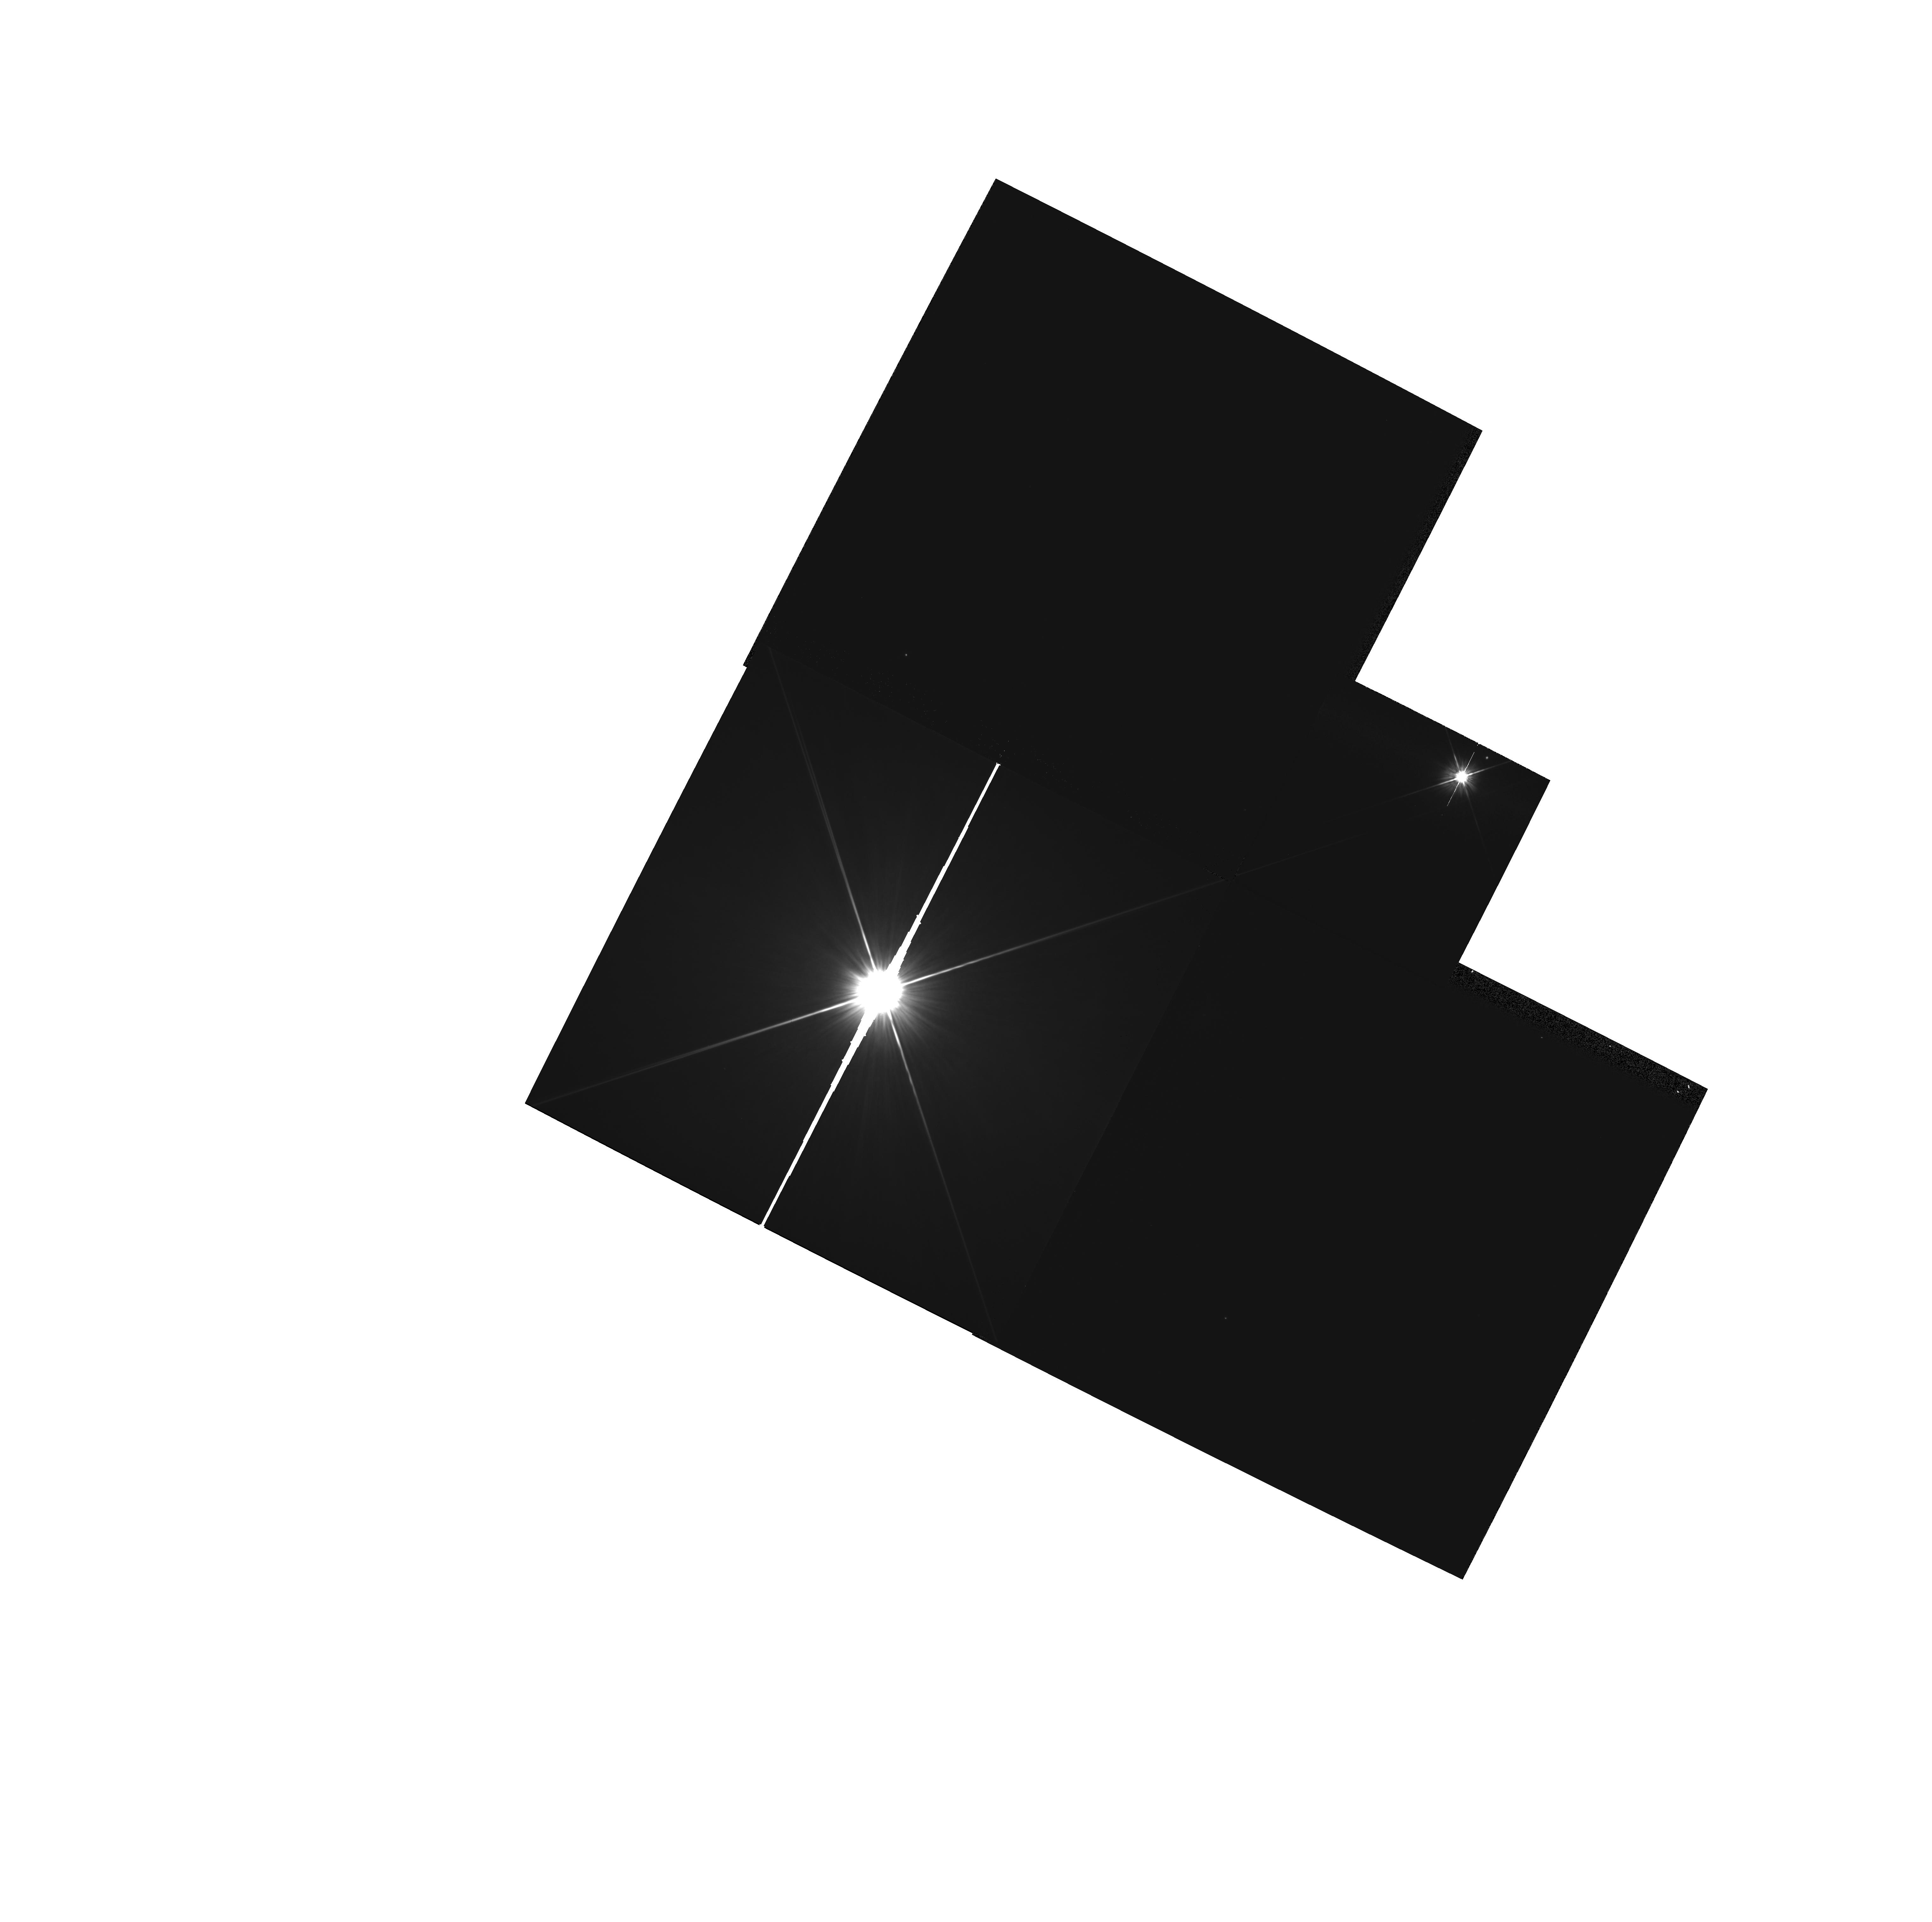
Target: HR-4368
Instrument: WFPC2/PC
Filter: F606W
Exposure: 1 min
Observation ID: hst_6225_02_wfpc2_pc_f606w_u2v502

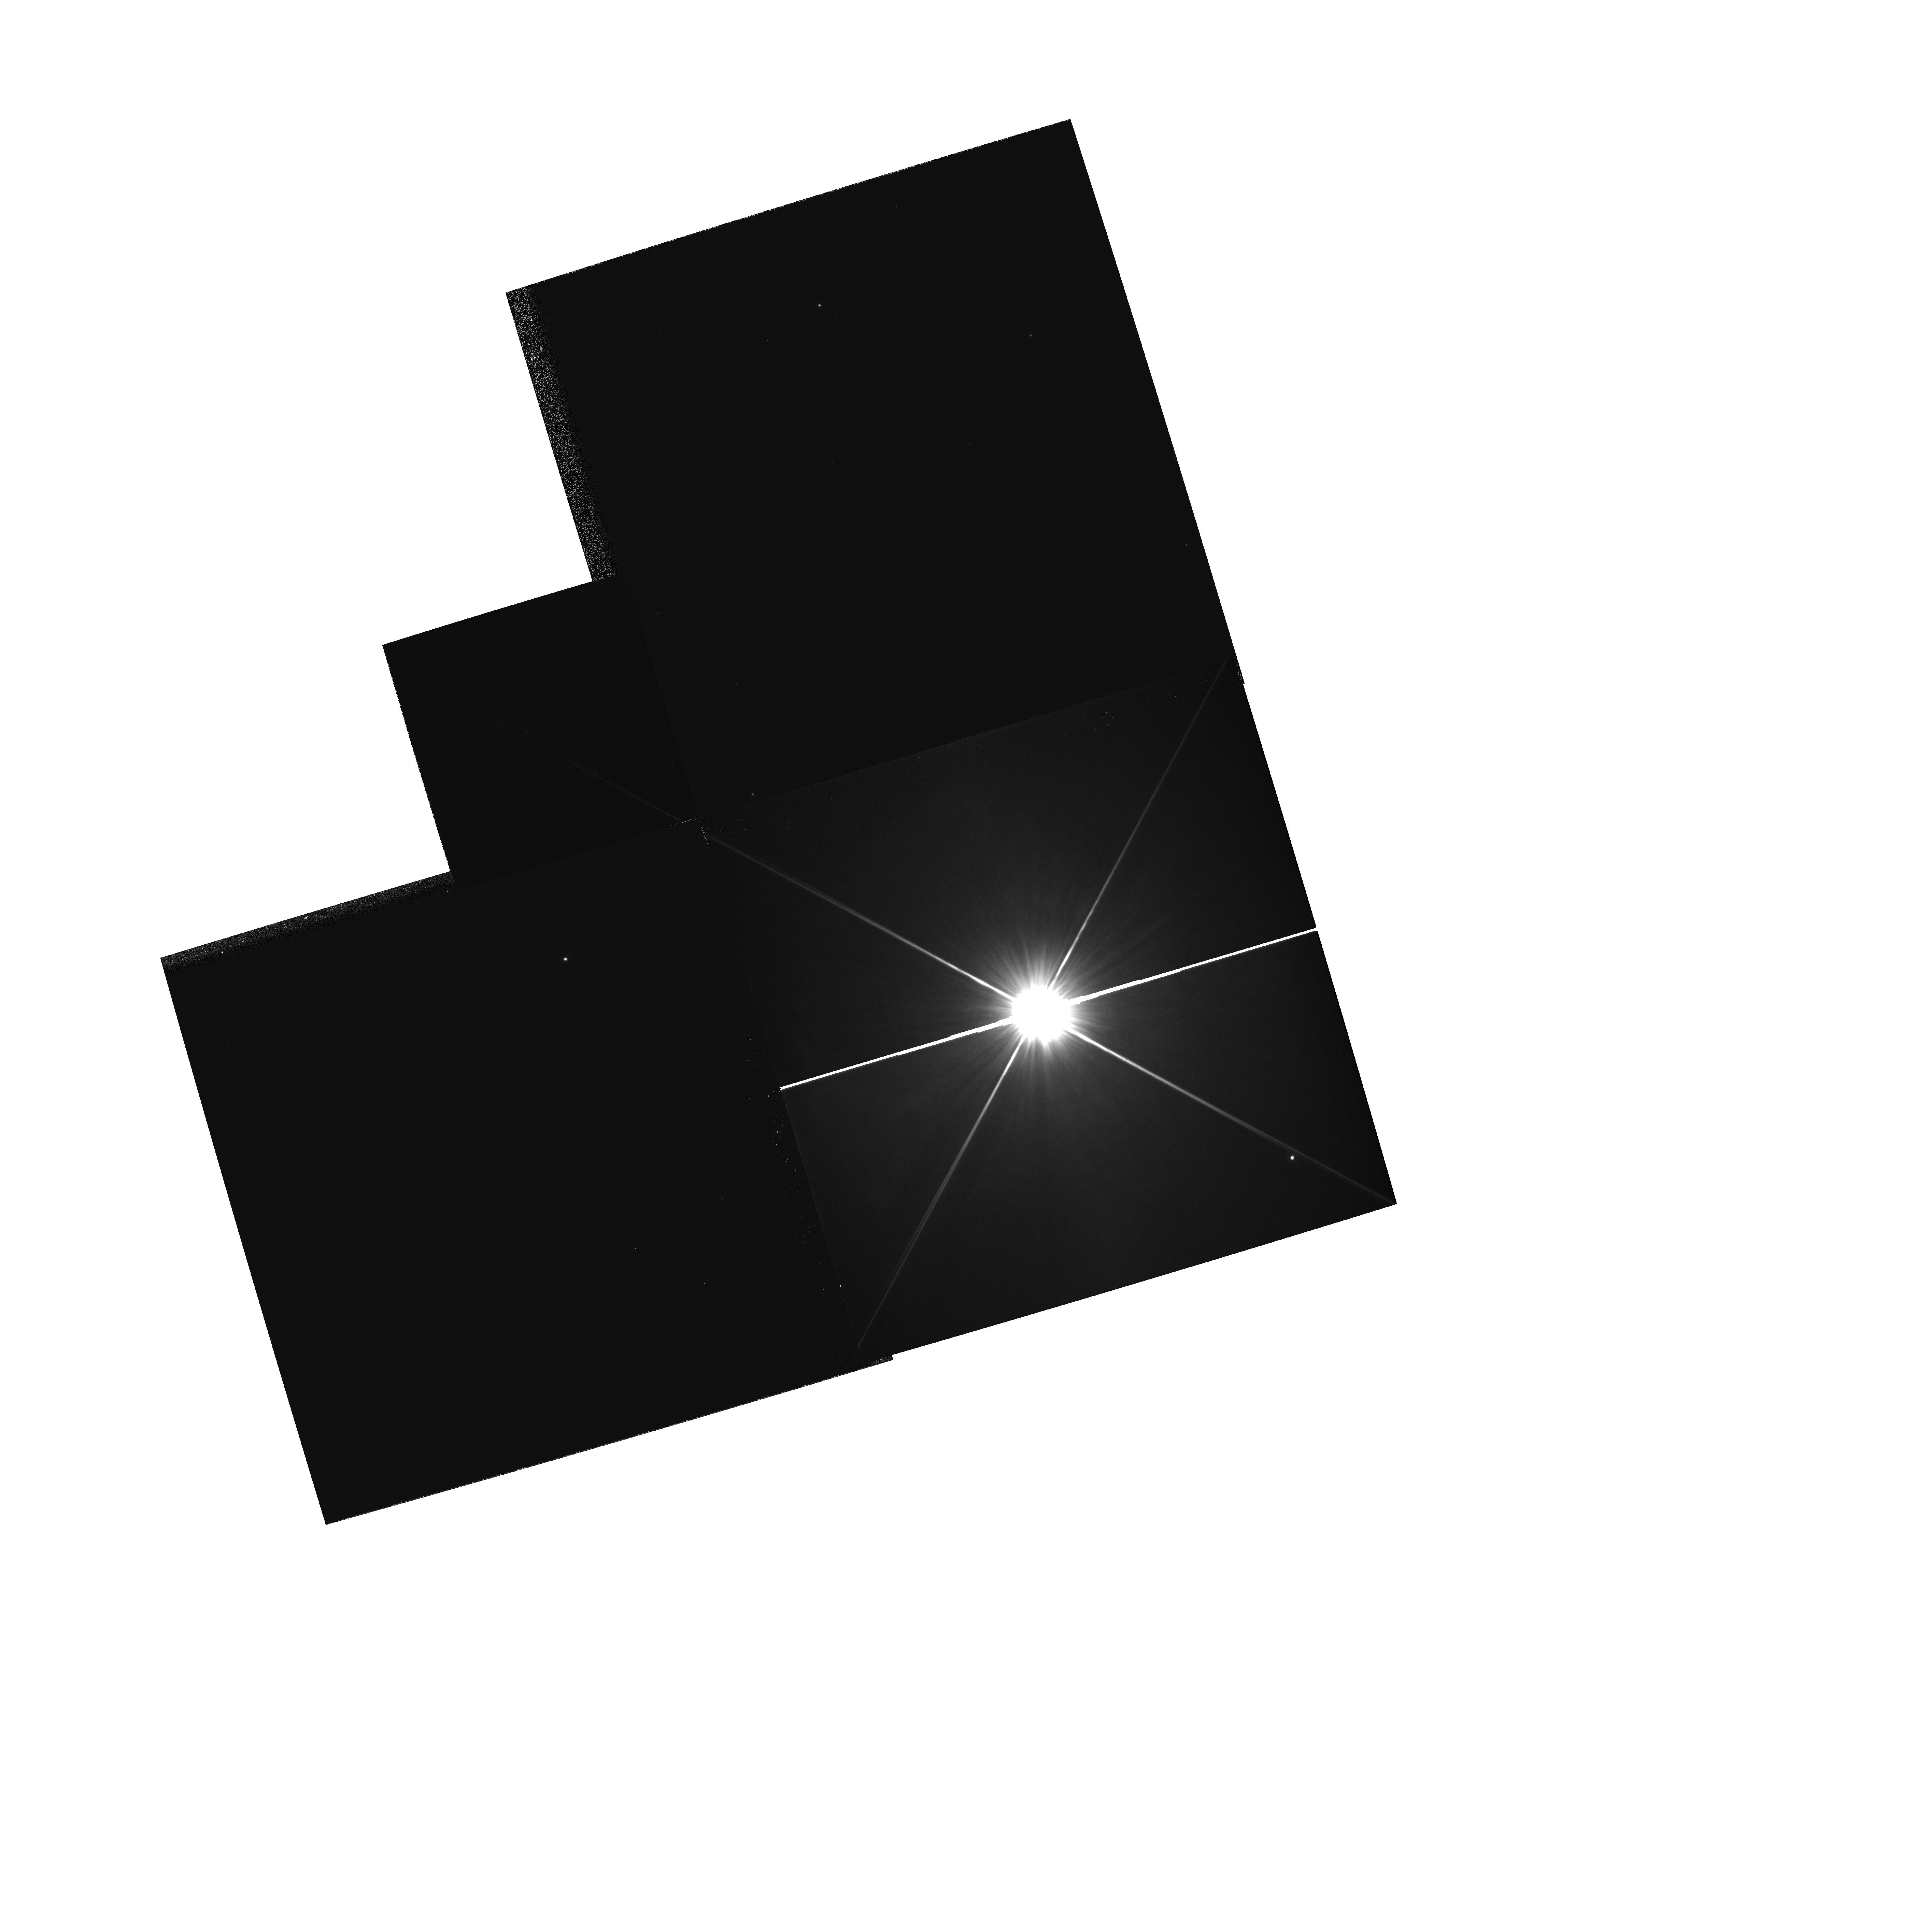
Target: HR-6123
Instrument: WFPC2/PC
Filter: F606W
Exposure: 1 min
Observation ID: hst_6225_03_wfpc2_pc_f606w_u2v503

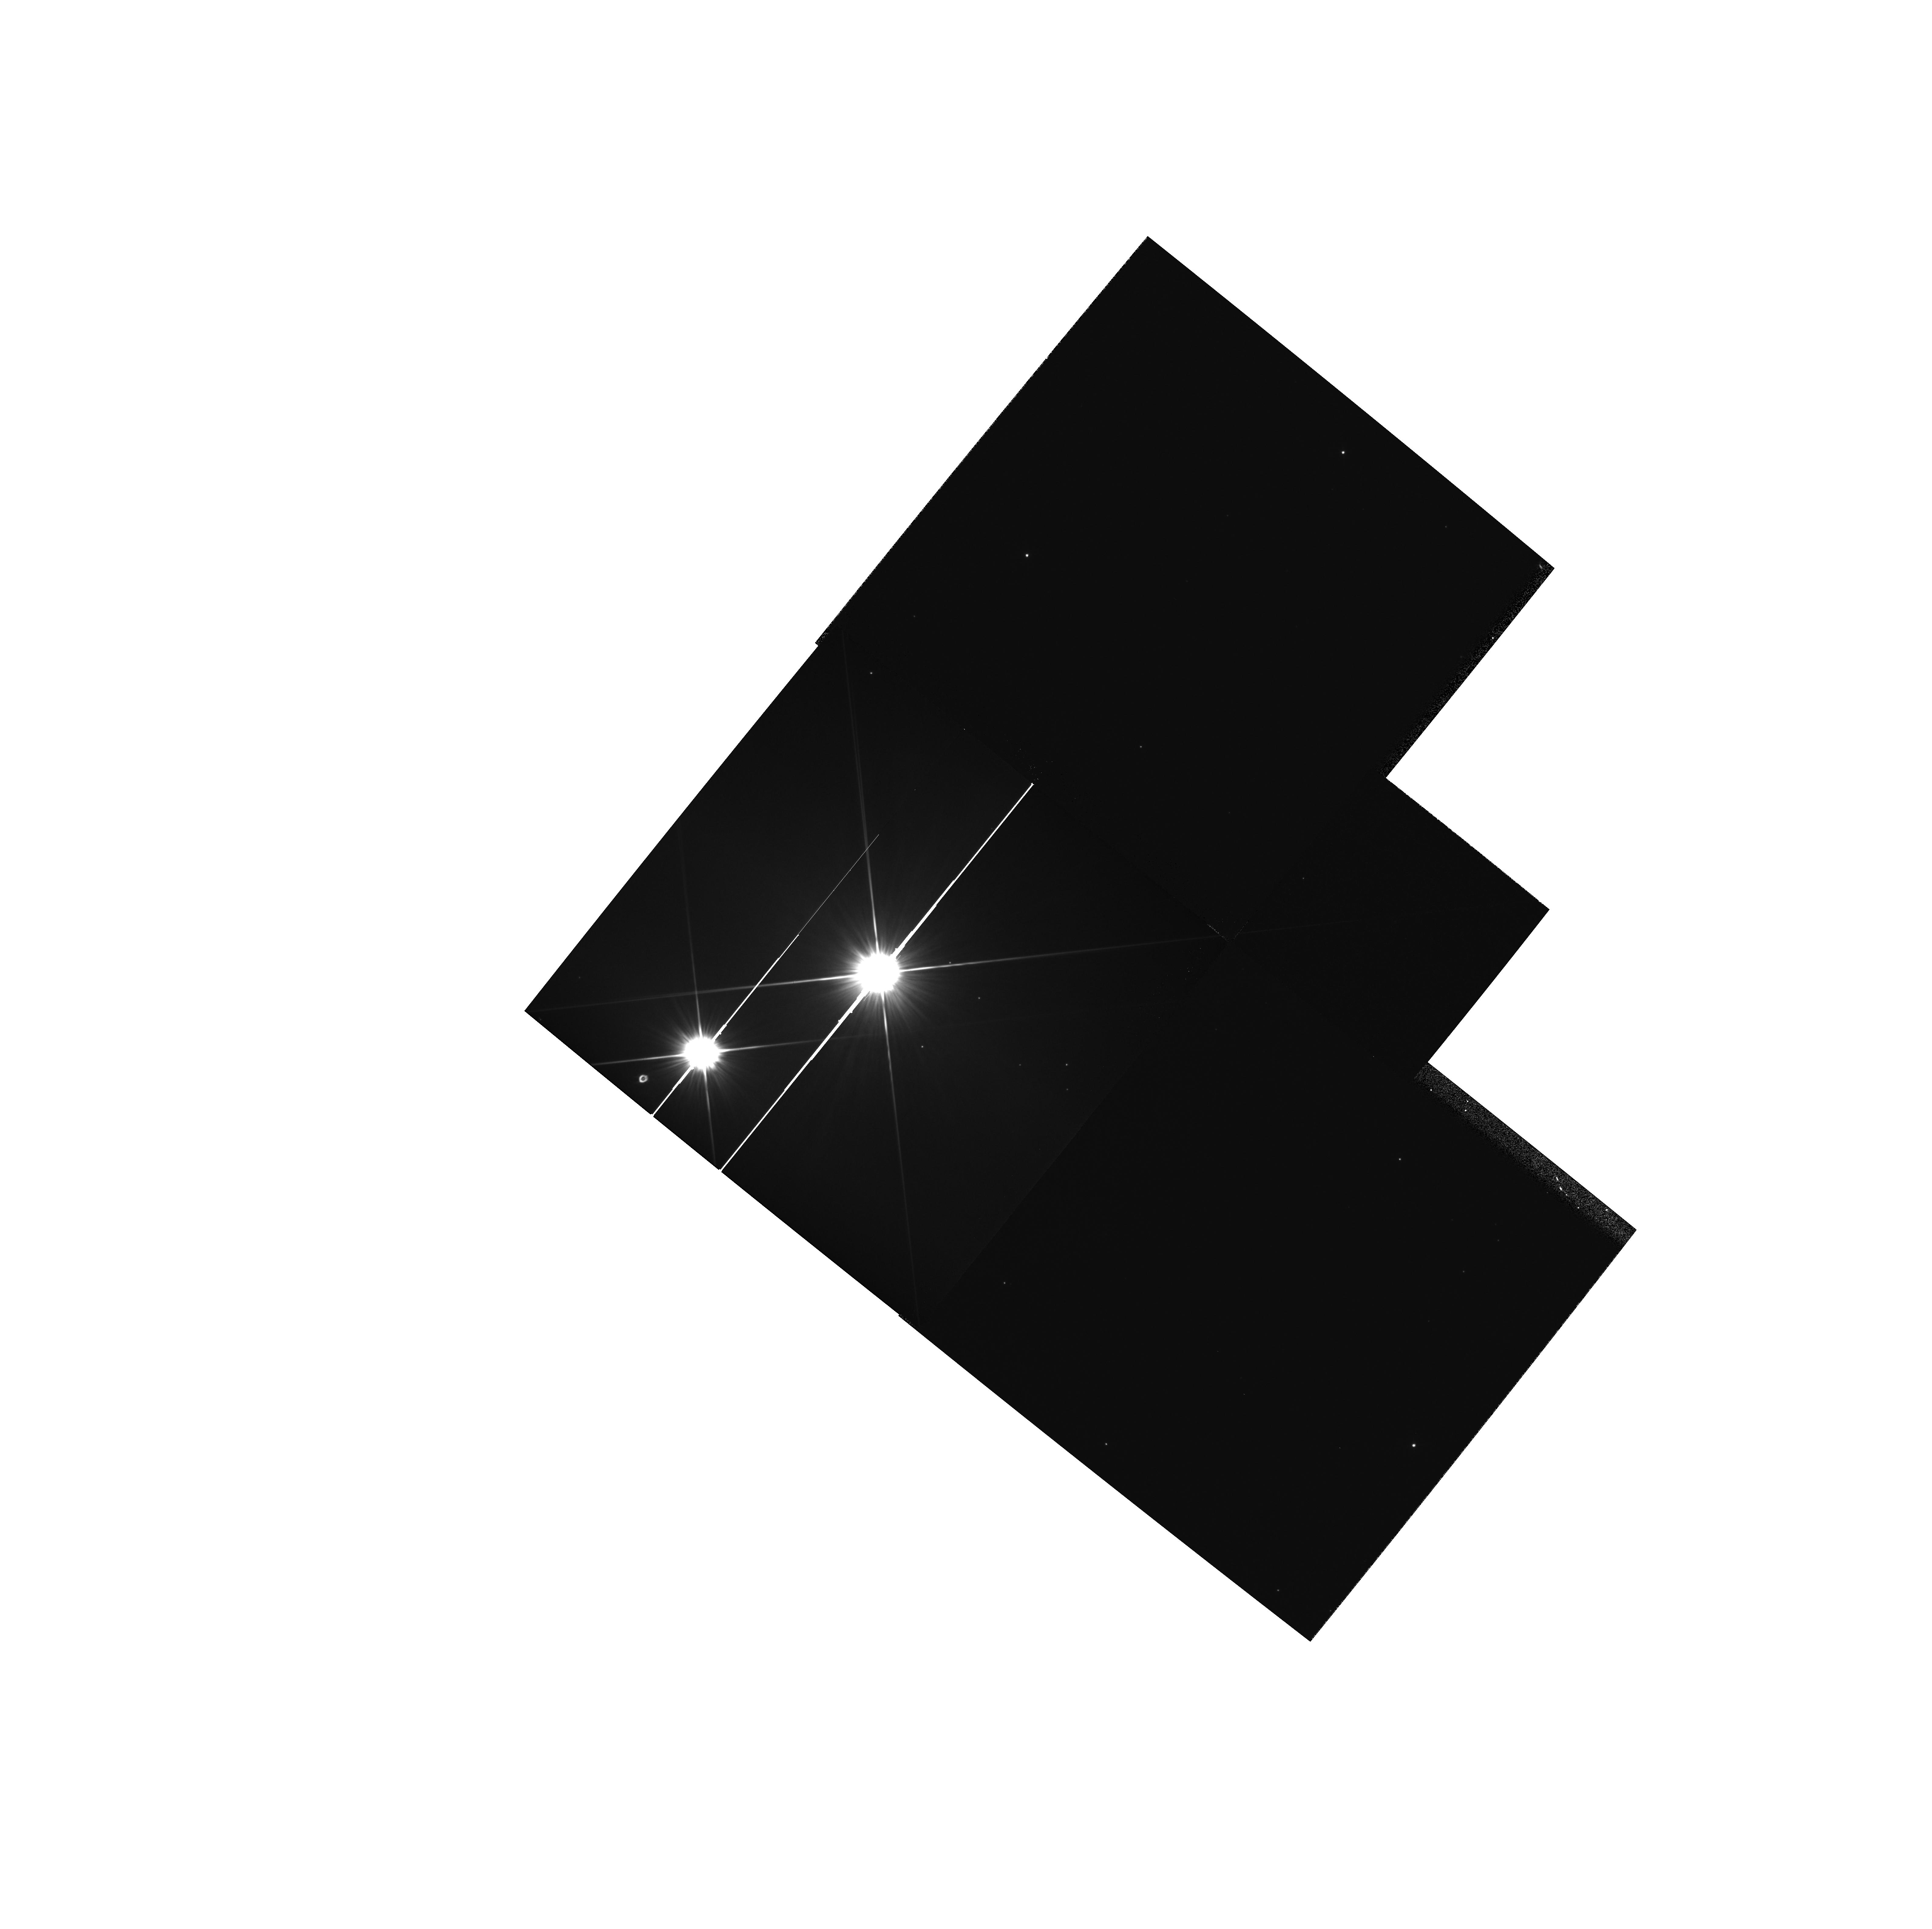
Target: HR-2174
Instrument: WFPC2/PC
Filter: F606W
Exposure: 1 min
Observation ID: hst_6225_01_wfpc2_pc_f606w_u2v501

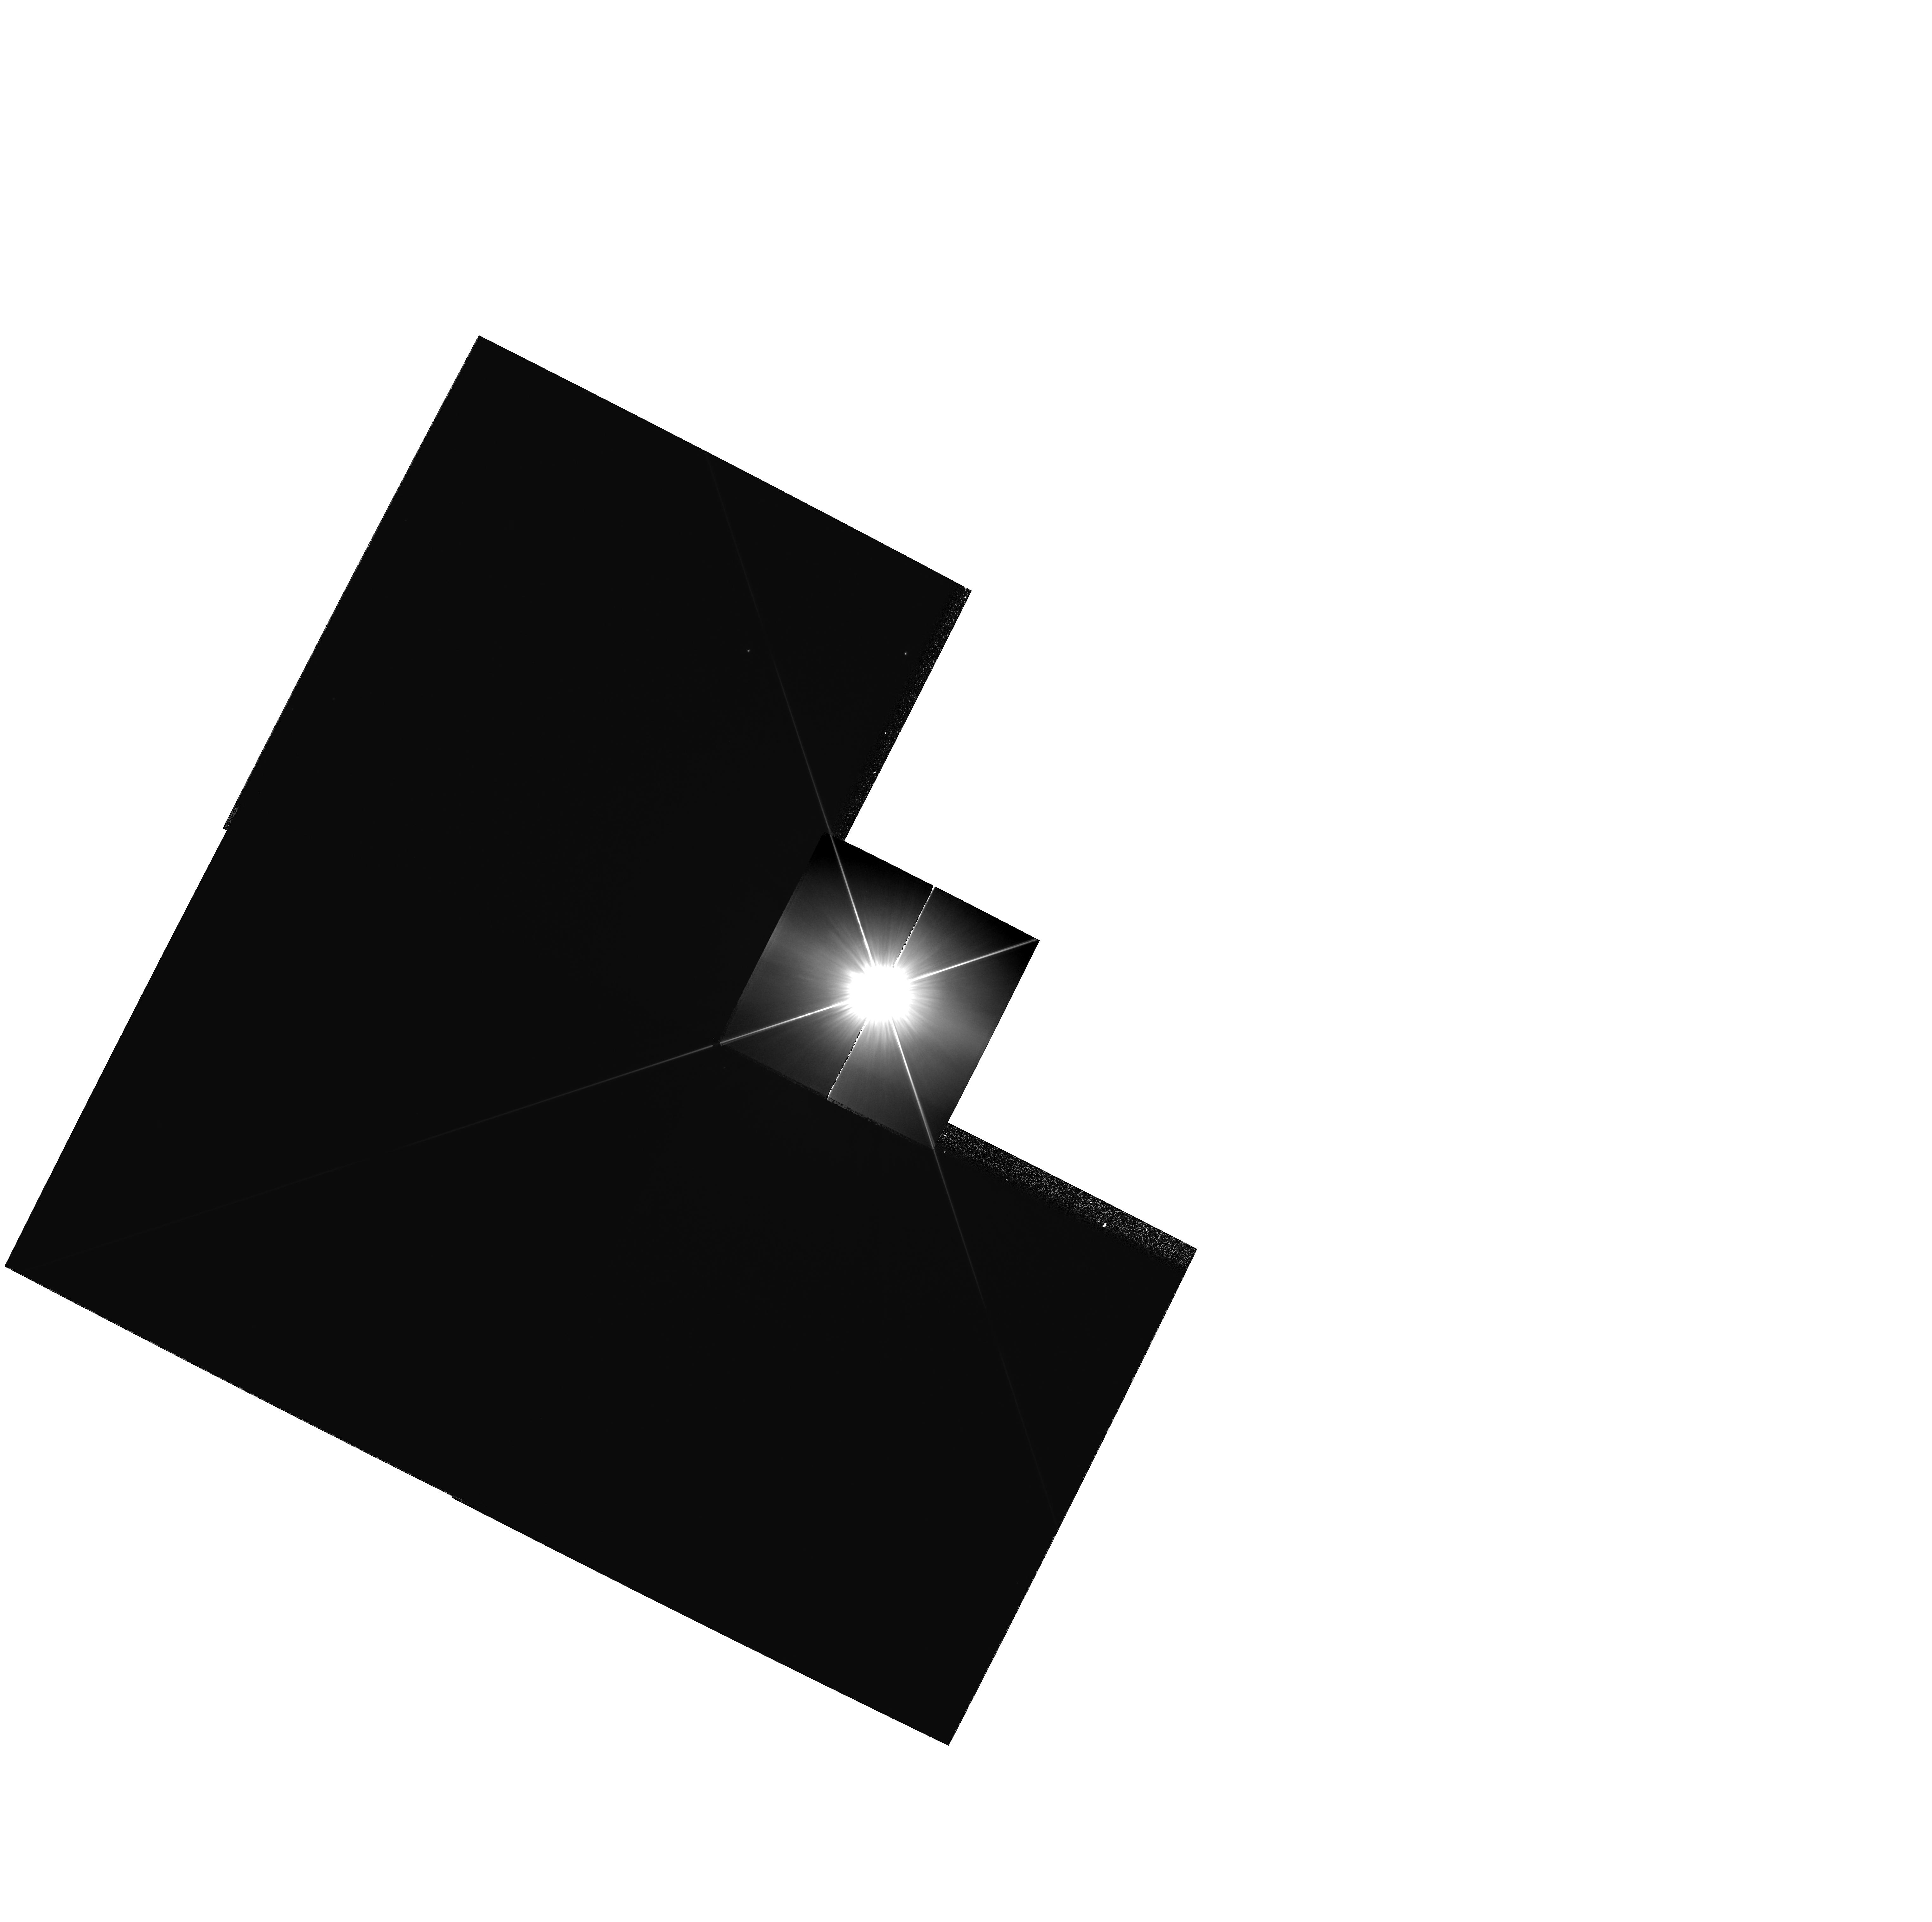
Target: HR-4368
Instrument: WFPC2/PC
Filter: F555W
Exposure: 4 min
Observation ID: hst_6225_02_wfpc2_pc_f555w_u2v502

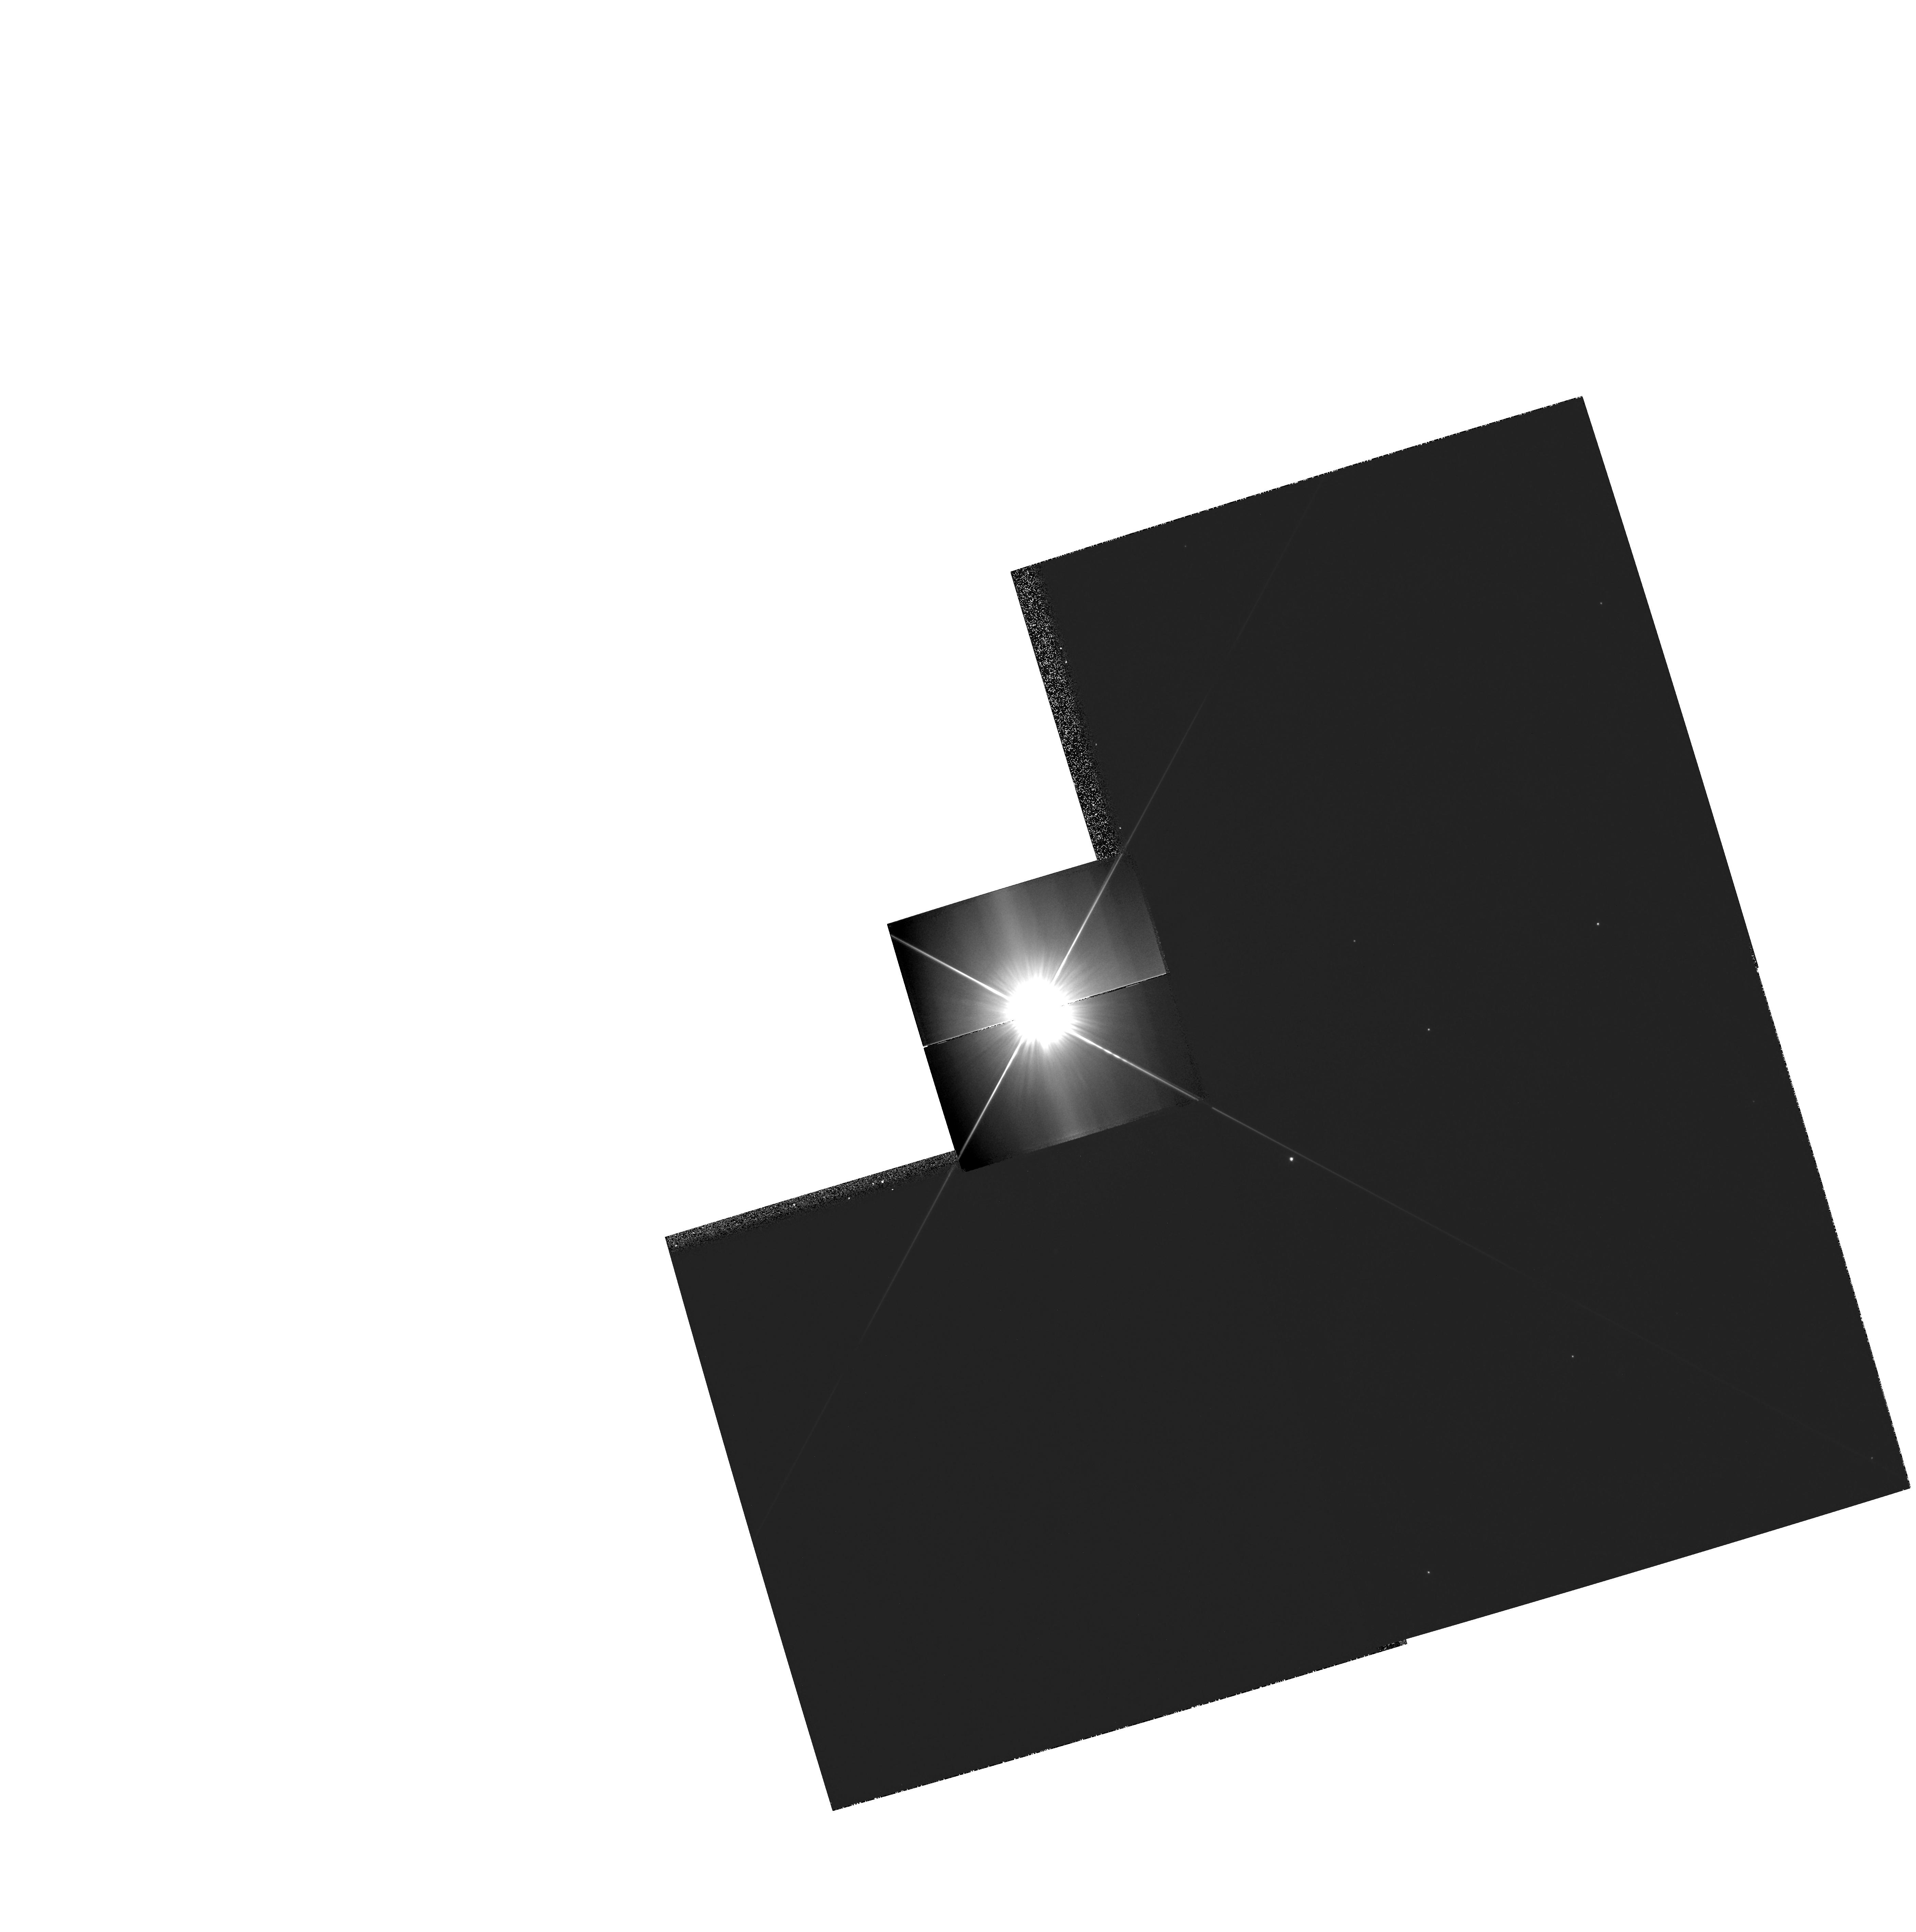
Target: HR-6123
Instrument: WFPC2/PC
Filter: F555W
Exposure: 4 min
Observation ID: hst_6225_03_wfpc2_pc_f555w_u2v503

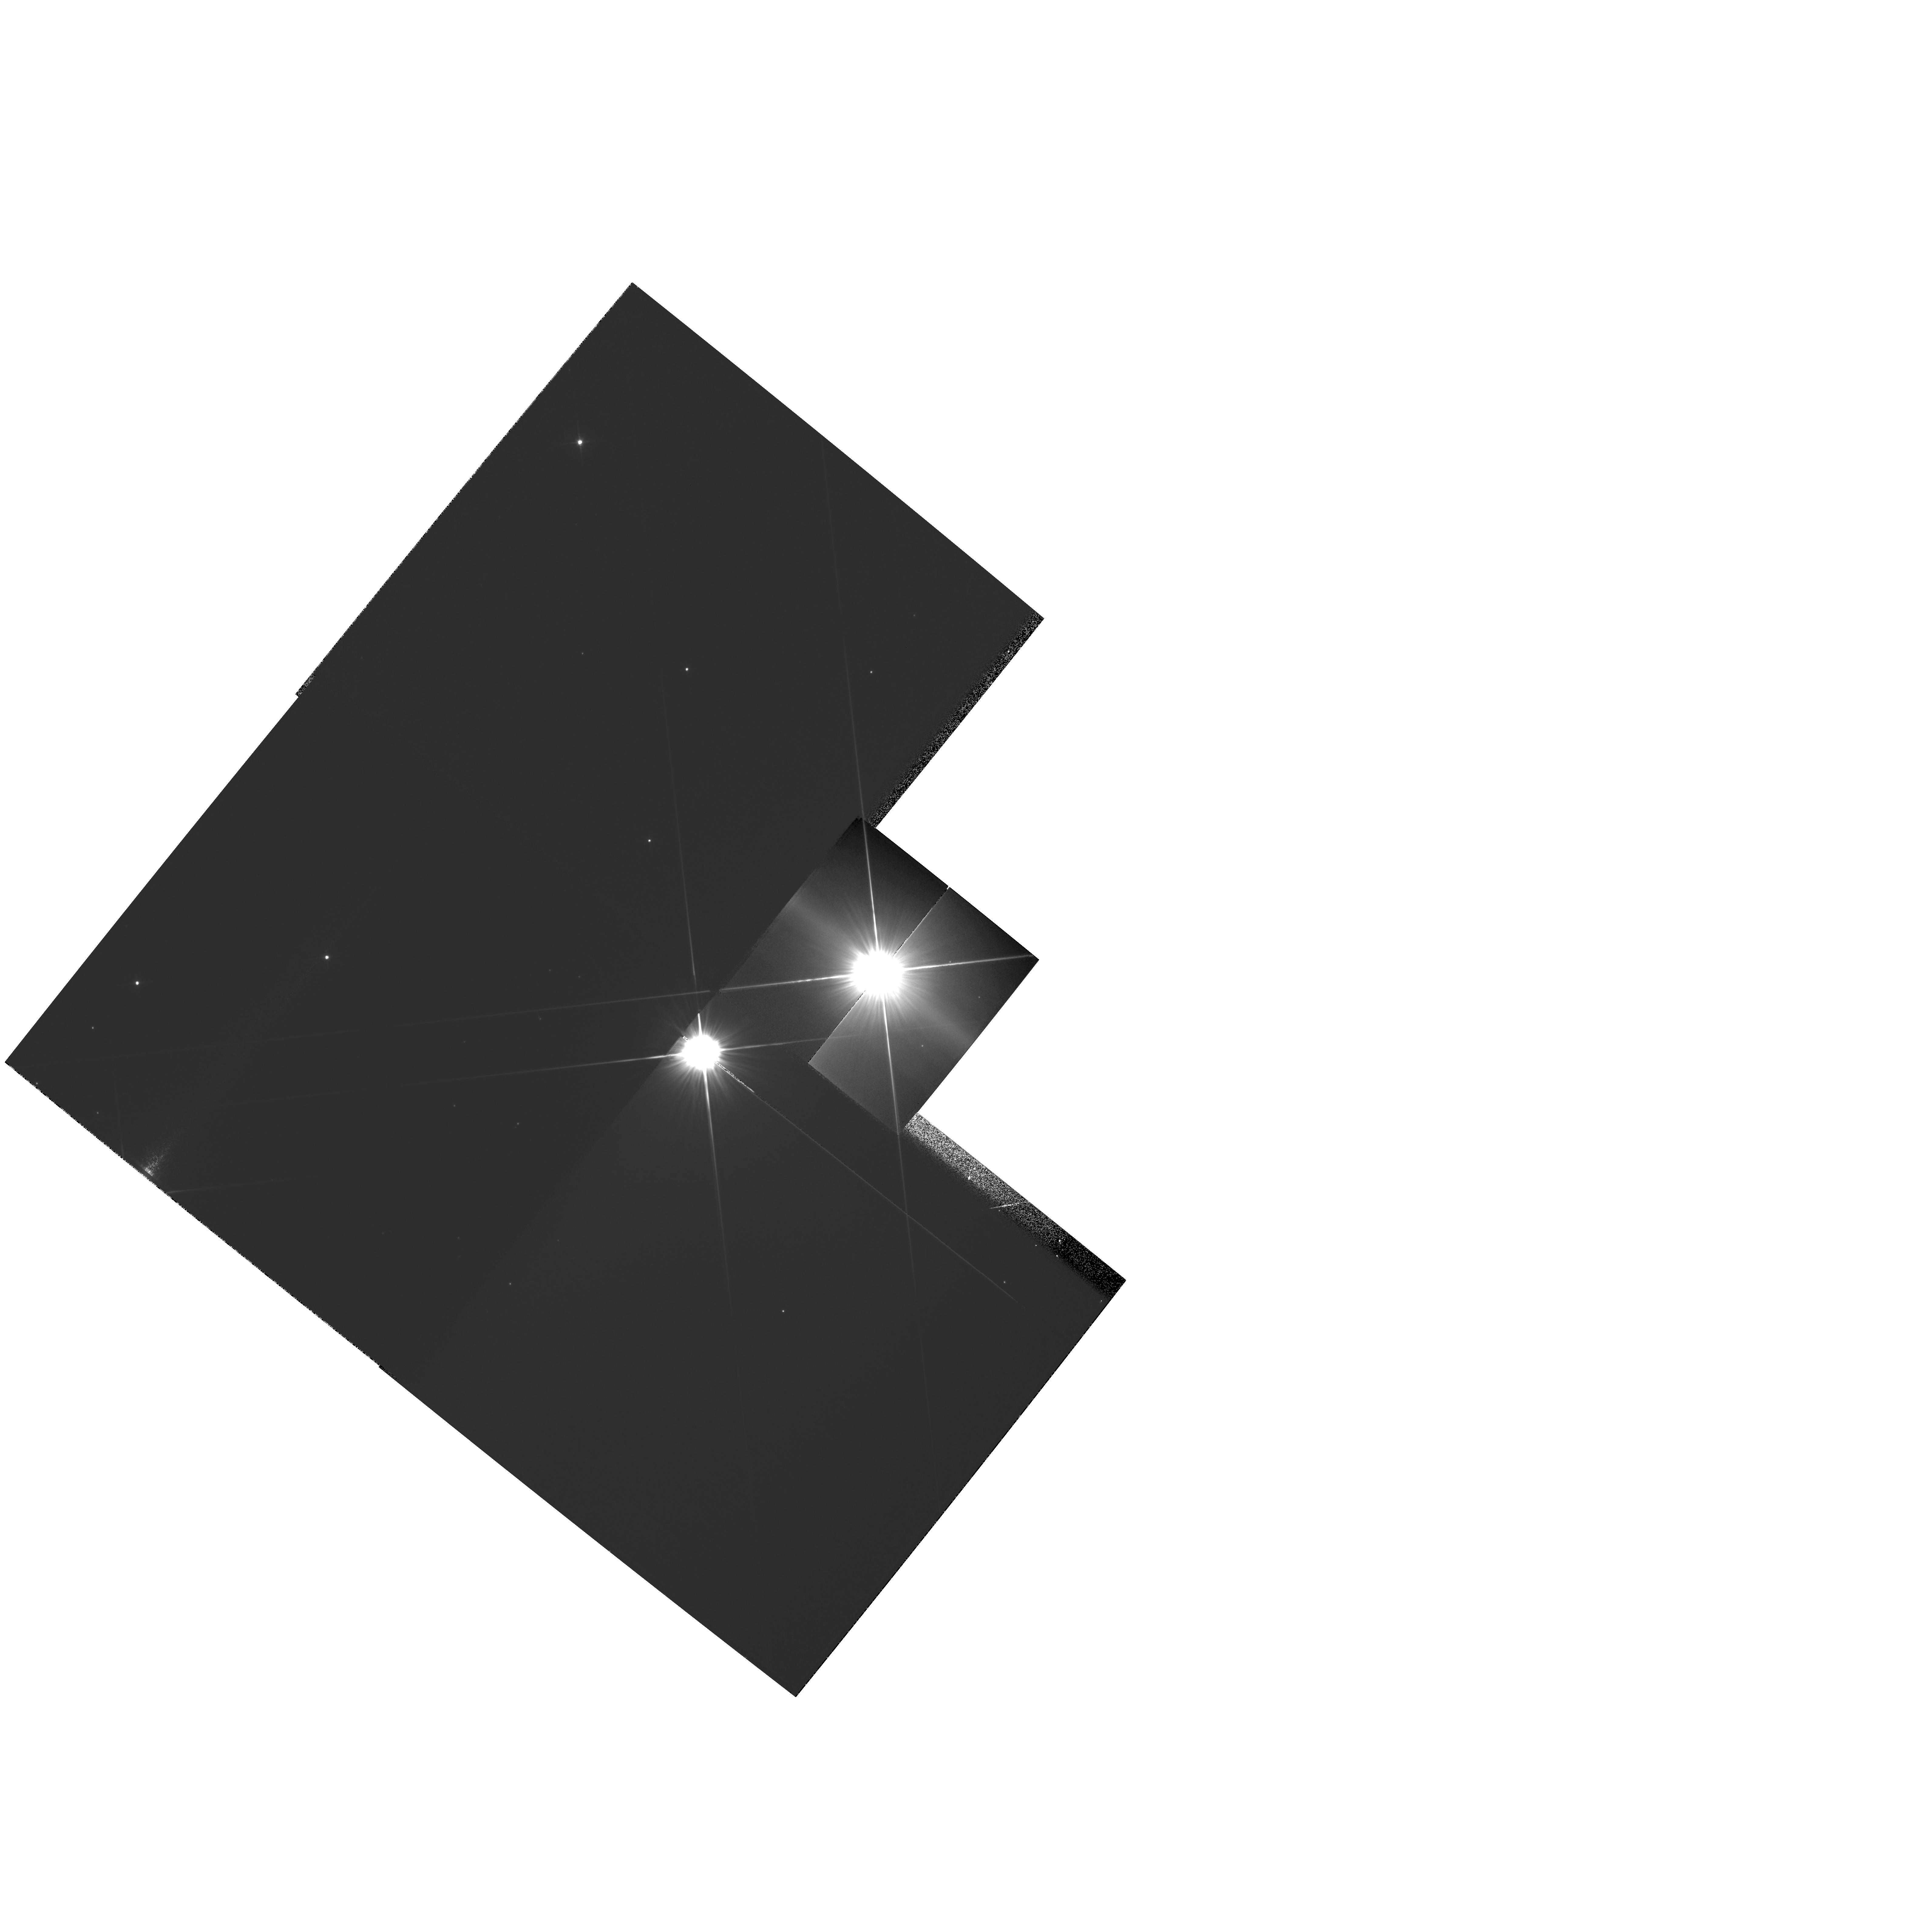
Target: HR-2174
Instrument: WFPC2/PC
Filter: F555W
Exposure: 4 min
Observation ID: hst_6225_01_wfpc2_pc_f555w_u2v501

RESOLVING DUST DISKS AROUND SHELL STARS (PI: Trauger, John)

Beta Pictoris is unique in two respects. First, it is the only candidate (proto)planetary system to have been imaged in visible light. Second it is the only star that both exhibits an excess flux in the IRAS passbands and has circumstellar absorbtion features in its spectrum. Many attempts have been made to image IRAS candidate systems. To complement these, we intend to observe a few nearby shell stars to see if a disk like that around Beta Pictoris can be seen. The candidate objects are typically 2x further away than Beta Pictoris, so observations are taken with polarizers and repeated after three months in order to give the best chance of imaging a disk.